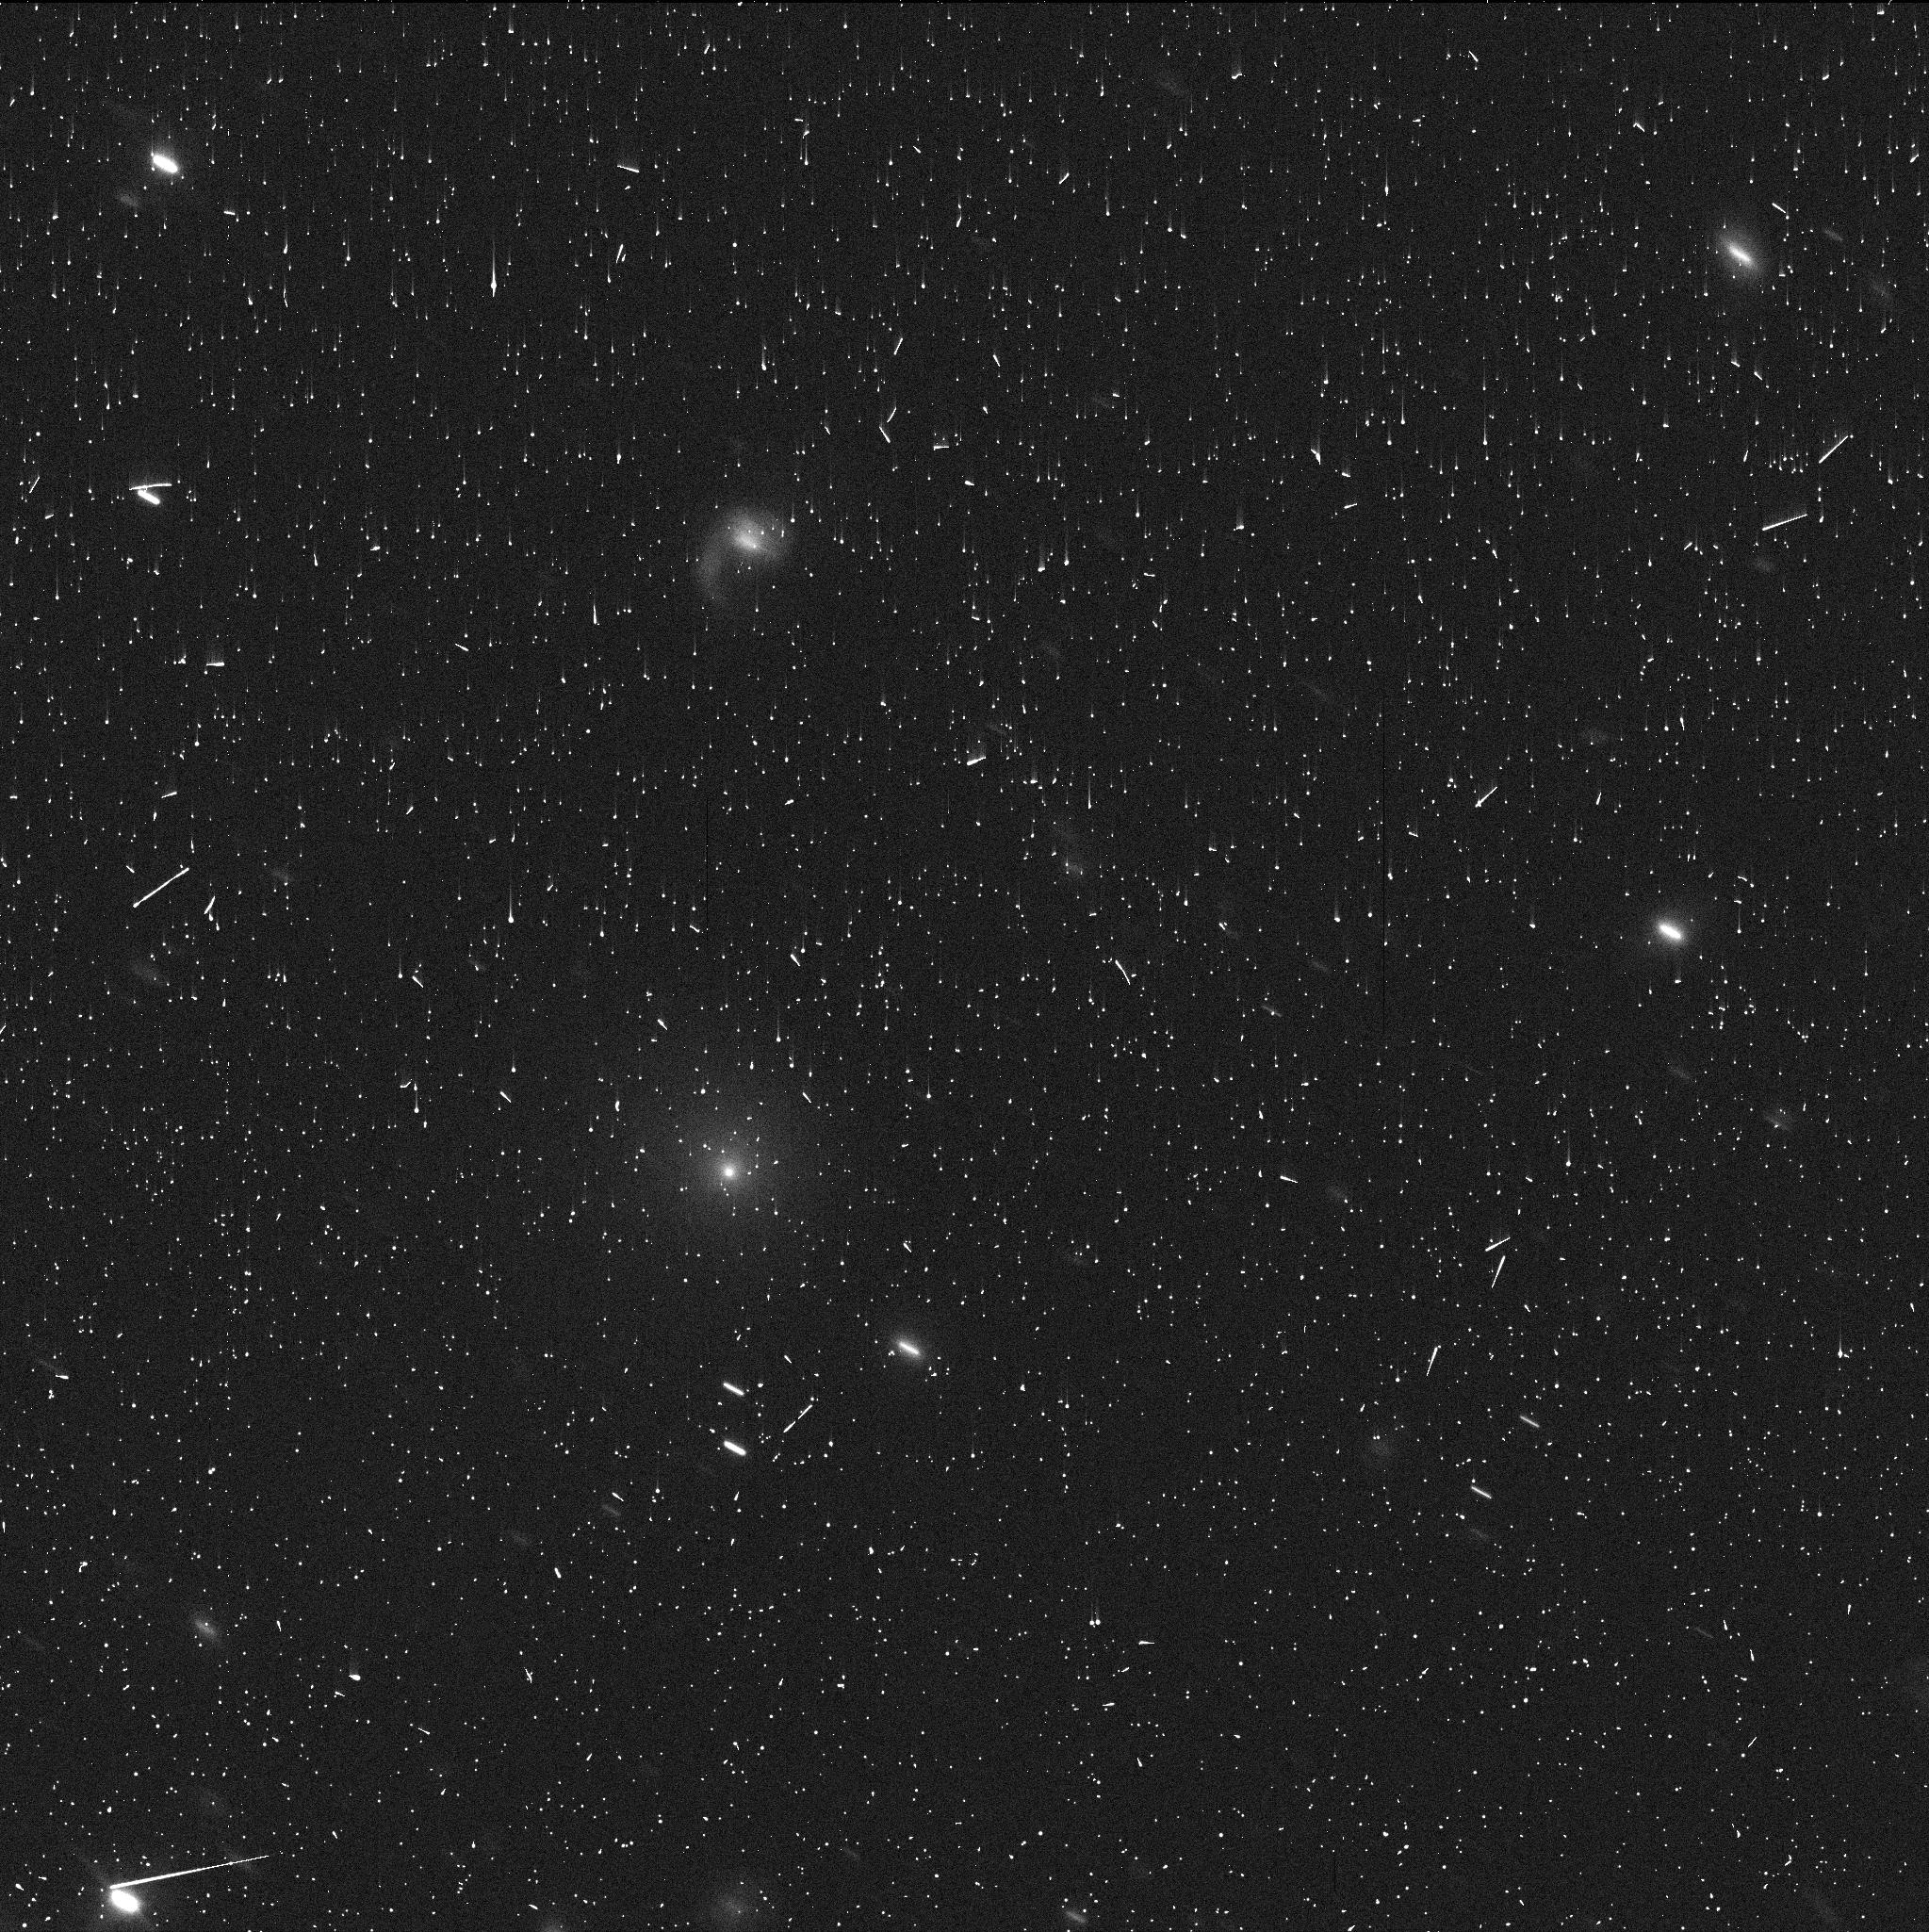
Target: C2017K2
Instrument: WFC3/UVIS
Filter: F350LP
Exposure: 5 min
Observation ID: idqx02g1q

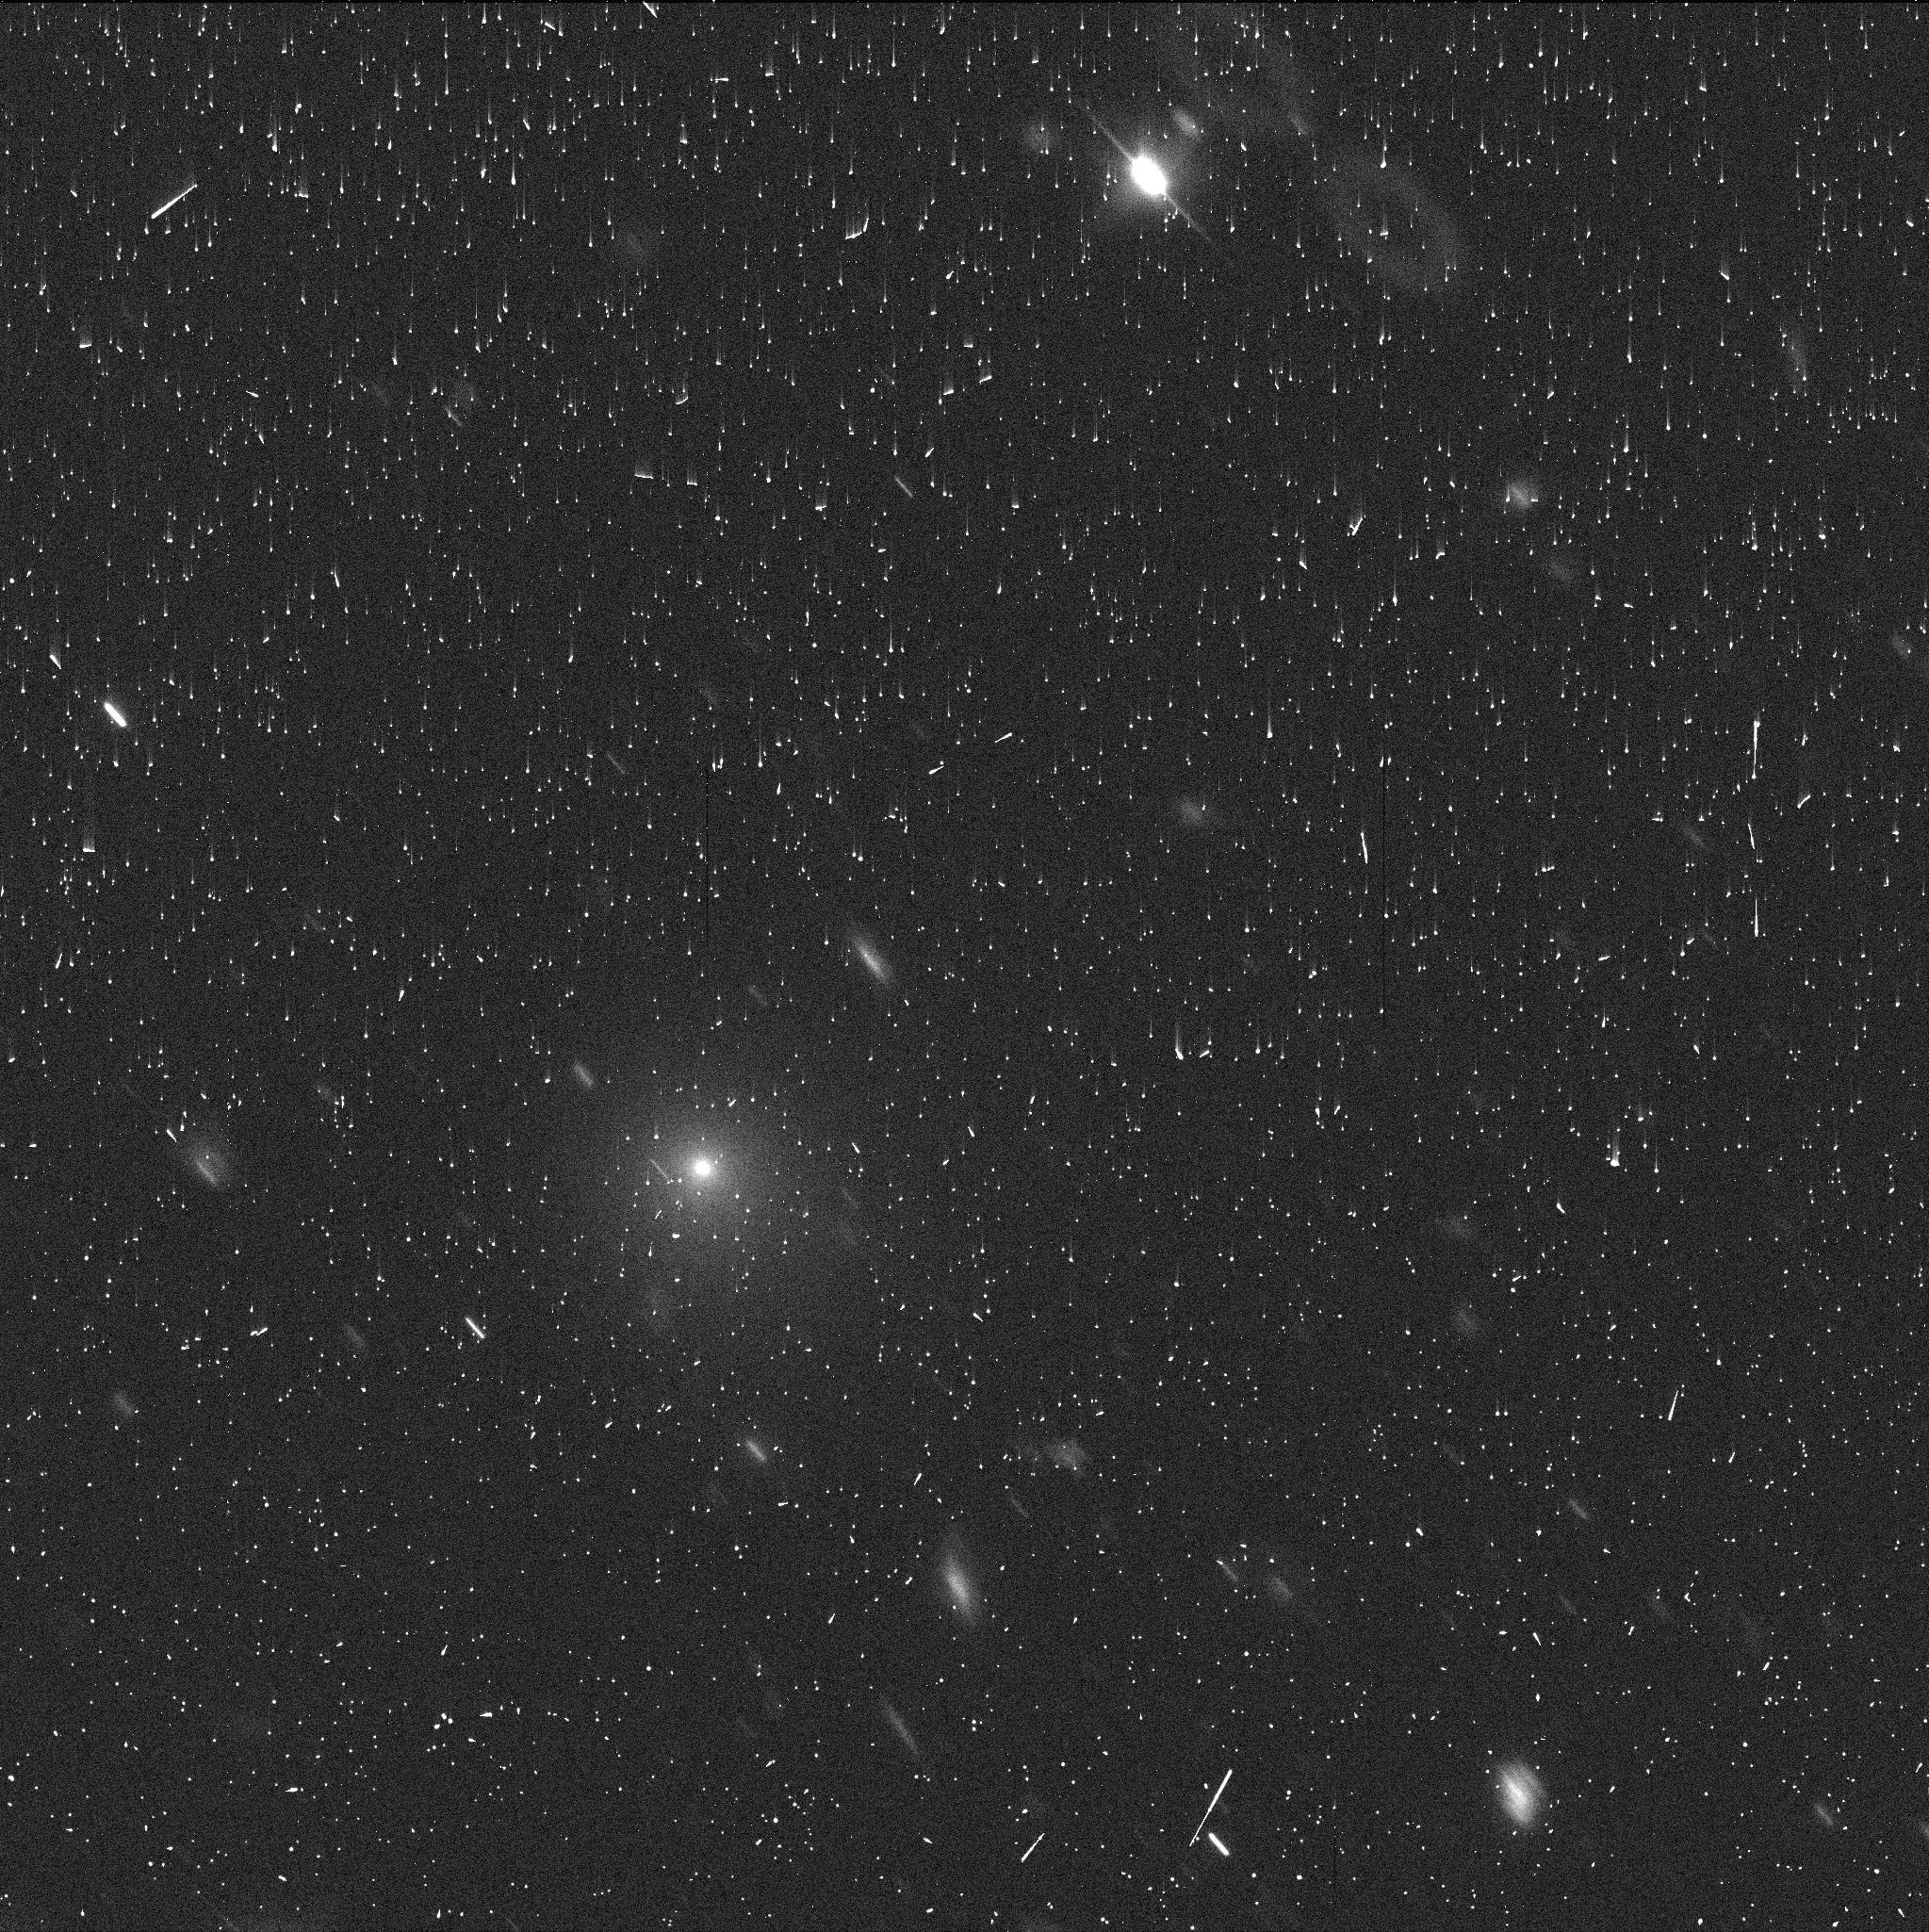
Target: C2017K2
Instrument: WFC3/UVIS
Filter: F350LP
Exposure: 5 min
Observation ID: idqx04d5q

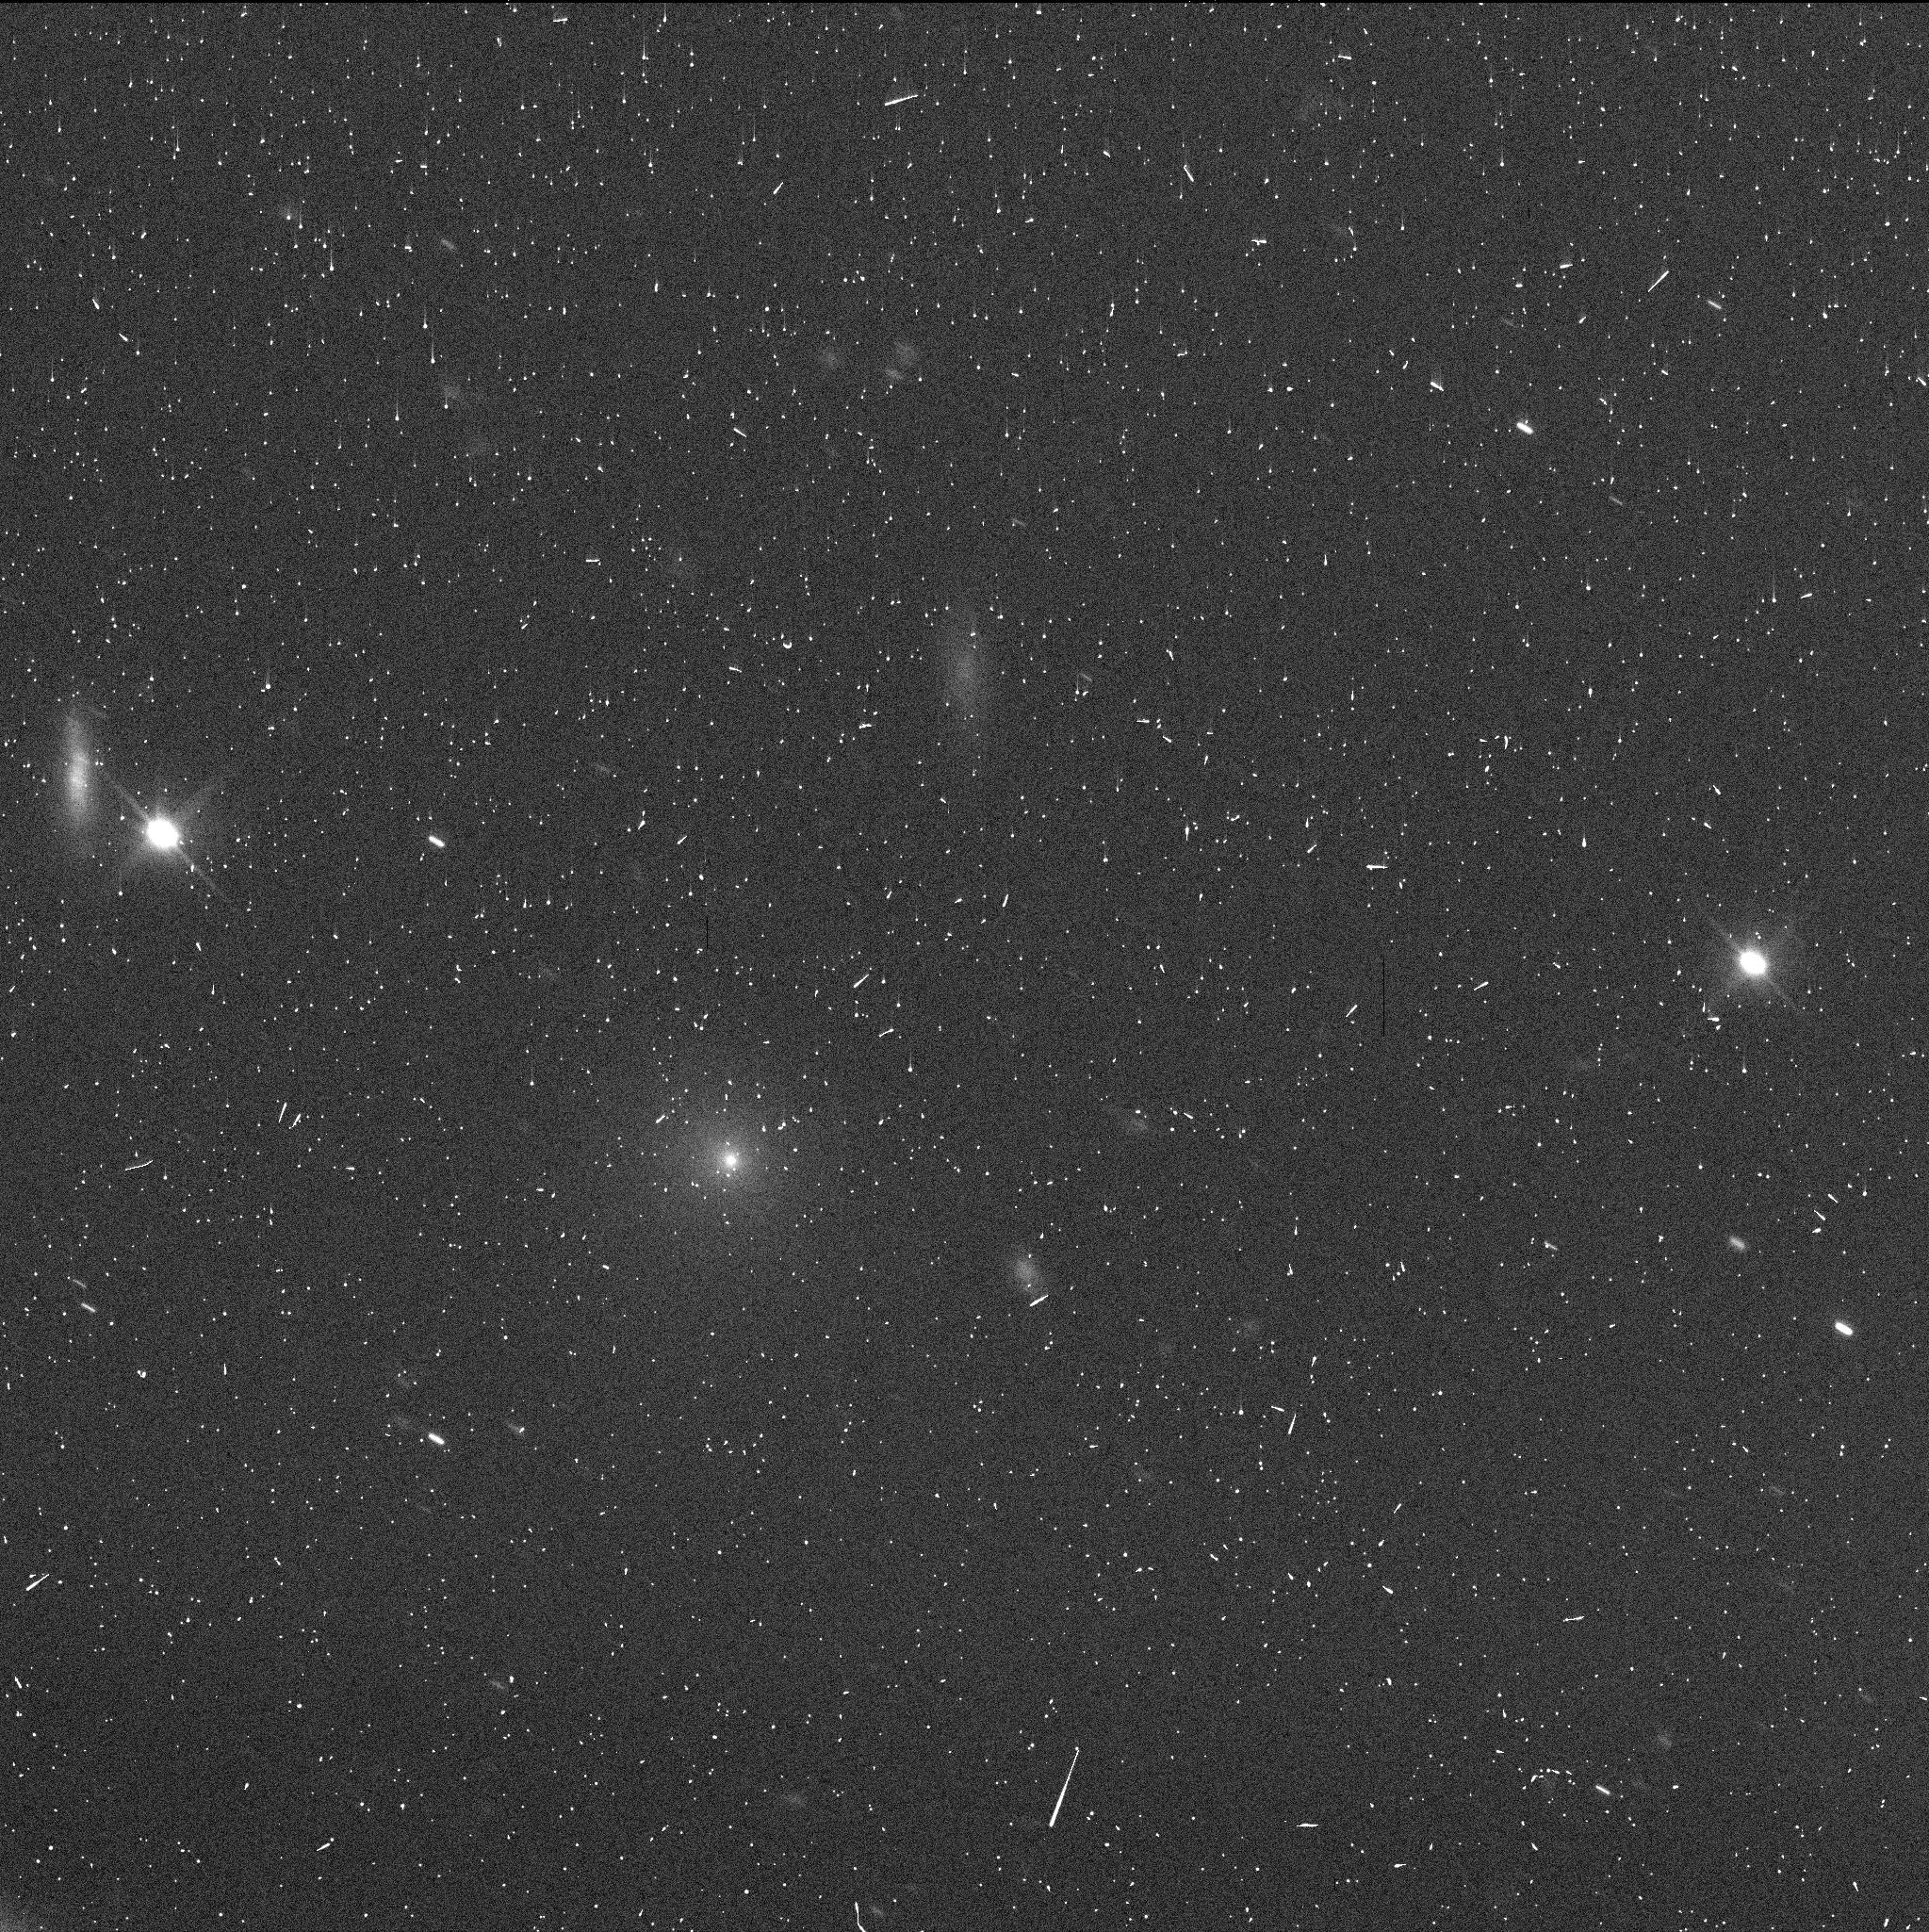
Target: C2017K2
Instrument: WFC3/UVIS
Filter: F350LP
Exposure: 5 min
Observation ID: idqx03o2q

Characterization of Distant Comet C/2017 K2 (PI: Jewitt, David)

C/2017 K2 is a newly-discovered, in-bound, long-period comet with perihelion at 1.8 AU, currently remarkably far away at 16 AU from the Sun (between the orbits of Saturn and Uranus). No active, pre-perihelion comet has ever been seen before at such large distances. The fact that it is active at such large distance on the inbound leg of the orbit is scientifically special because a) at 16 AU the comet is too cold (~70 K) for water ice (the normal driver of cometary activity) to sublimate b) temperatures are also too low for the leading alternate activity mechanism (the crystallization of amorphous ice) to occur and c) there is no possibility that heat from a previous perihelion is driving the activity. Either another volatile or another mechanism must be responsible. We obtained 1 DDT orbit in late June to set the baseline characterization of this unique object and have written a paper about the results (Jewitt et al. 2017, ApJLett, in press). Based on the DDT orbit we seek mid-cycle time to determine the effects of K2 crossing the crystallization zone and to characterize the dust from a perspective above the orbit plane. We seek to bridge the gap before Cycle 26. These observations will provide important context for subsequent studies with HST and JWST as K2 moves towards perihelion in 2022.